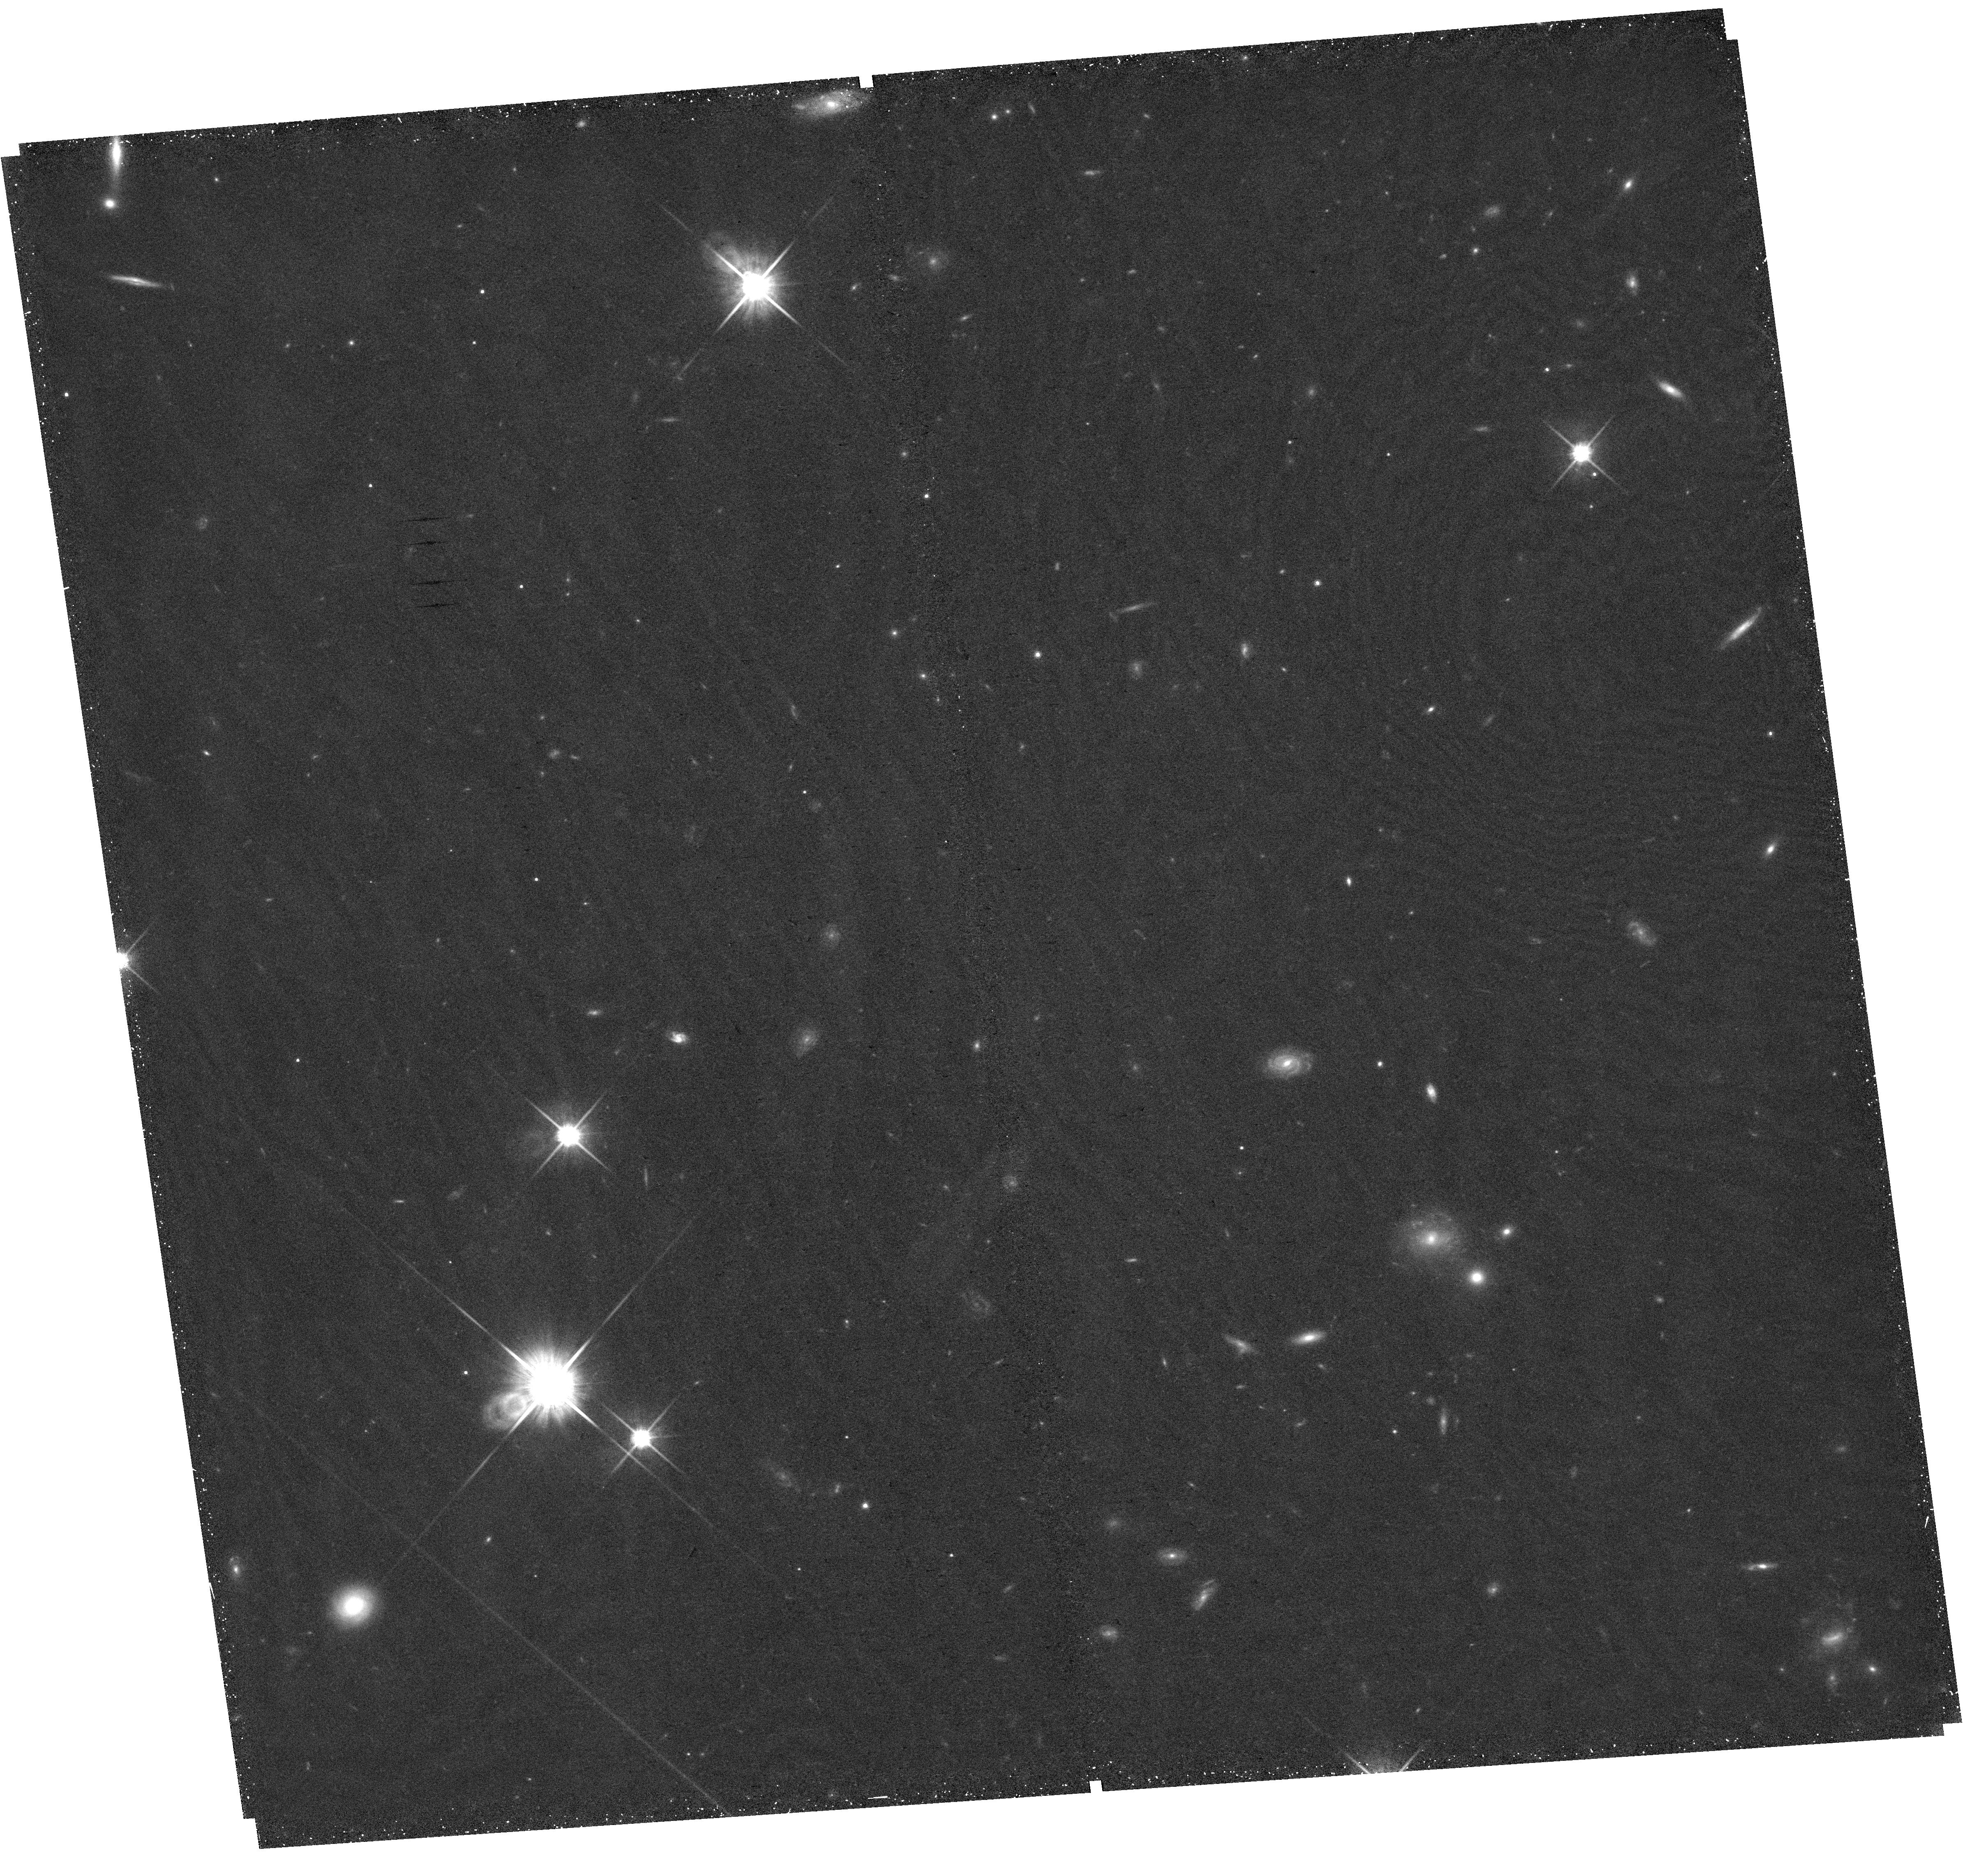
Target: ION3. Instrument: WFC3/UVIS. Filter: F814W. Exposure: 41 min. Observation ID: hst_17133_04_wfc3_uvis_f814w_iex904

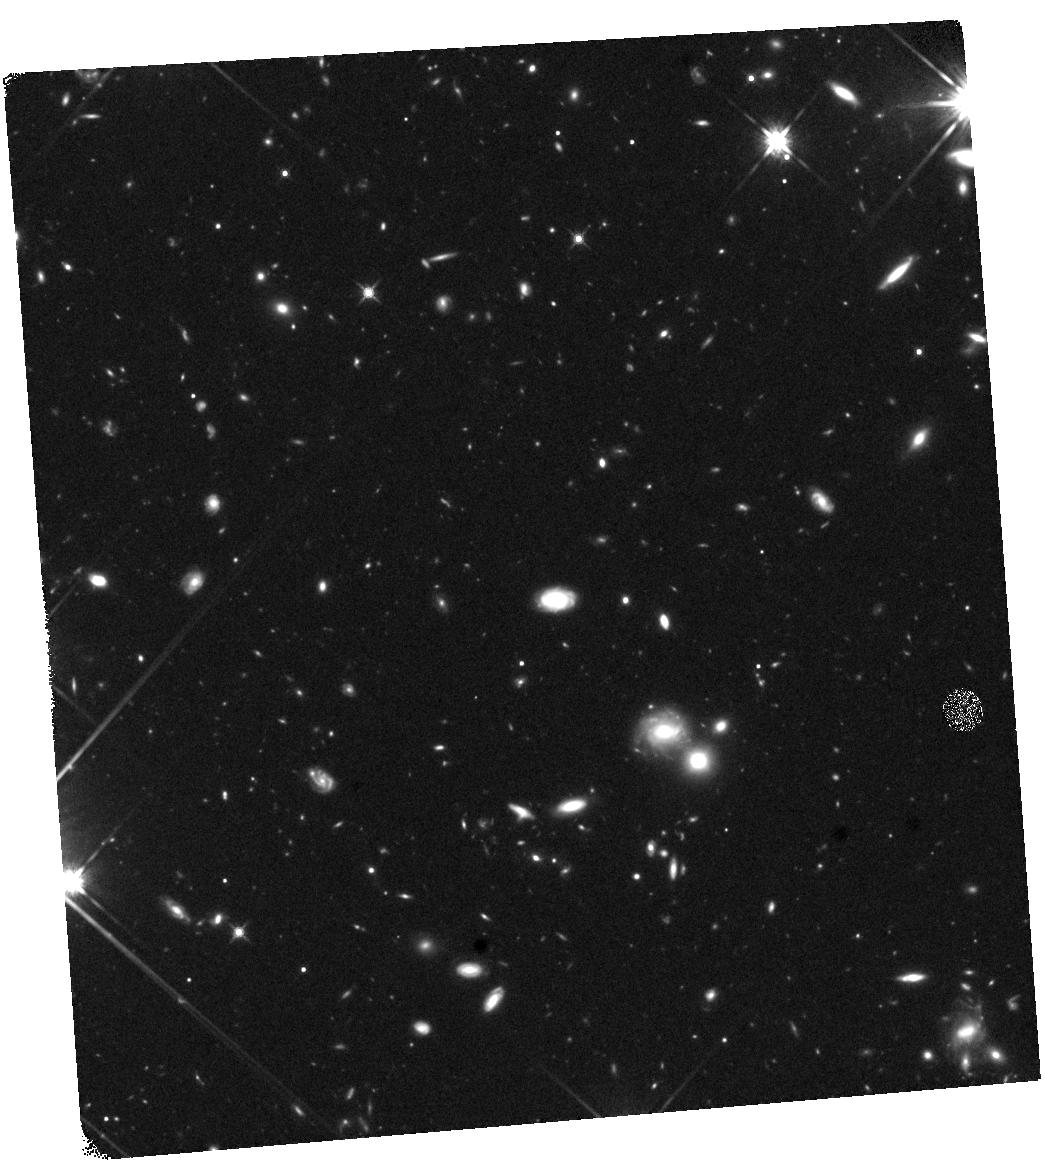
Target: ION3. Instrument: WFC3/IR. Filter: F140W. Exposure: 44 min. Observation ID: hst_17133_05_wfc3_ir_f140w_iex905

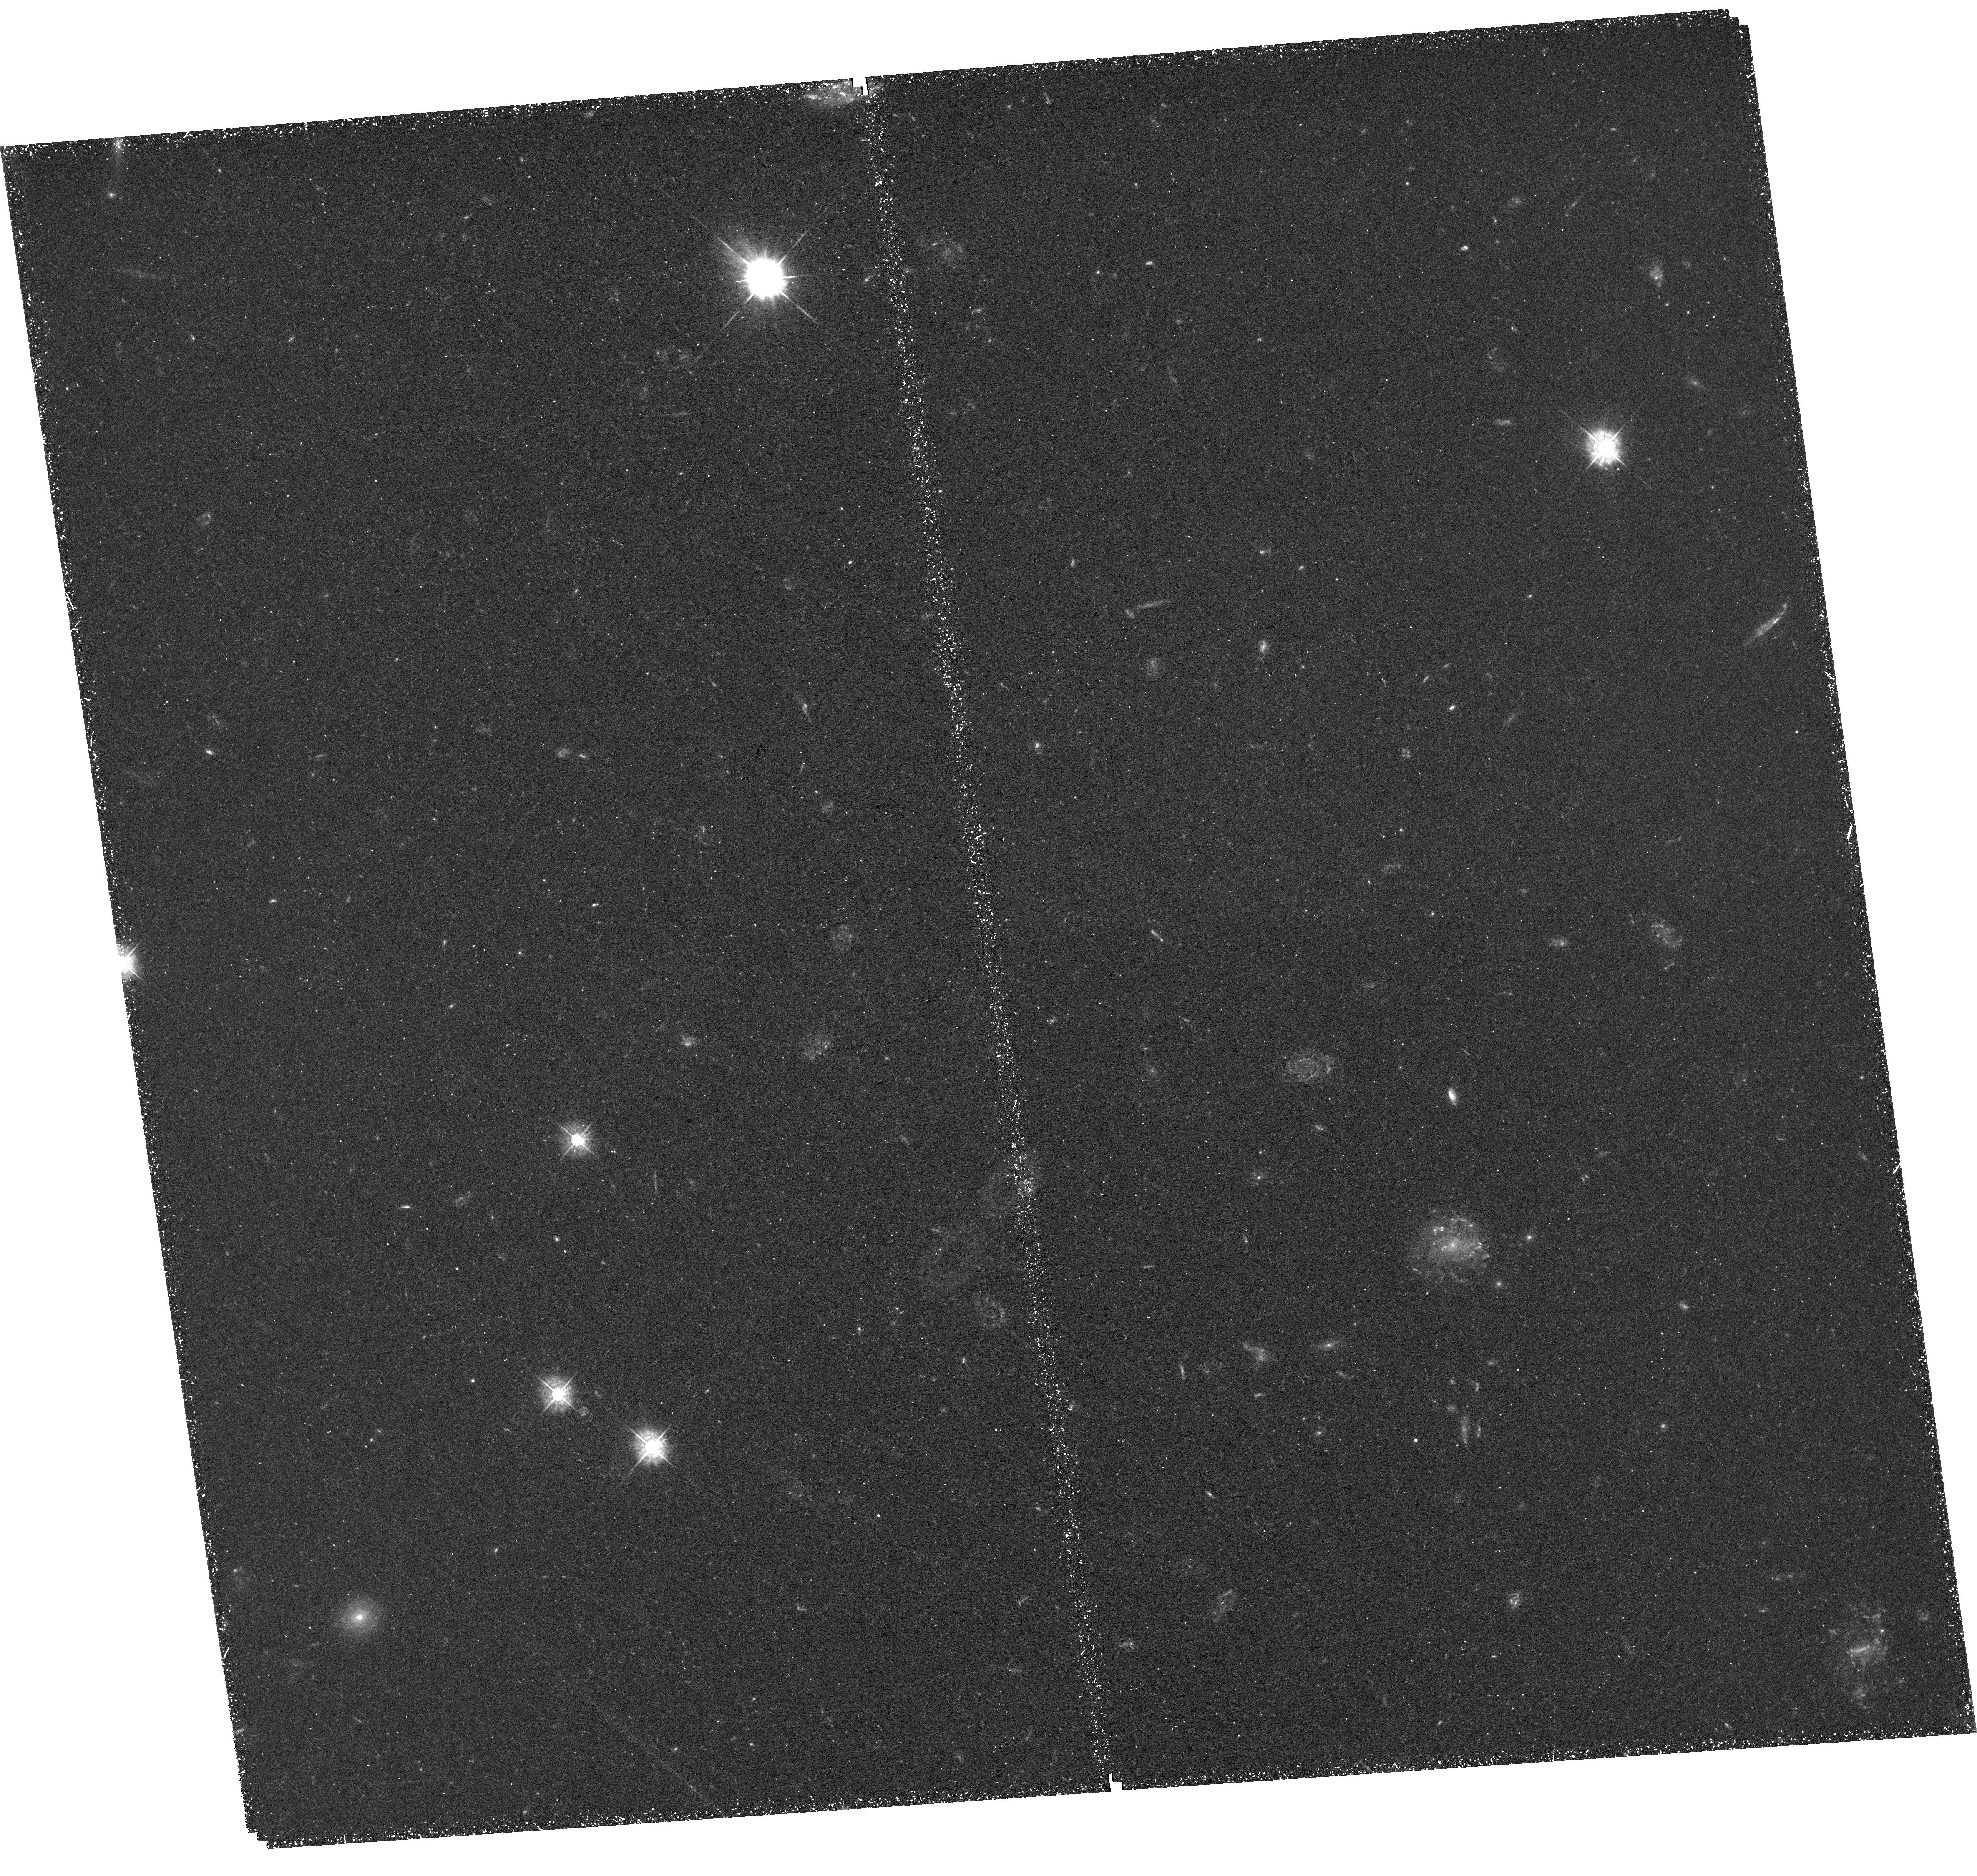
Target: ION3. Instrument: WFC3/UVIS. Filter: F390W. Exposure: 2.4 h. Observation ID: hst_17133_01_wfc3_uvis_f390w_iex901

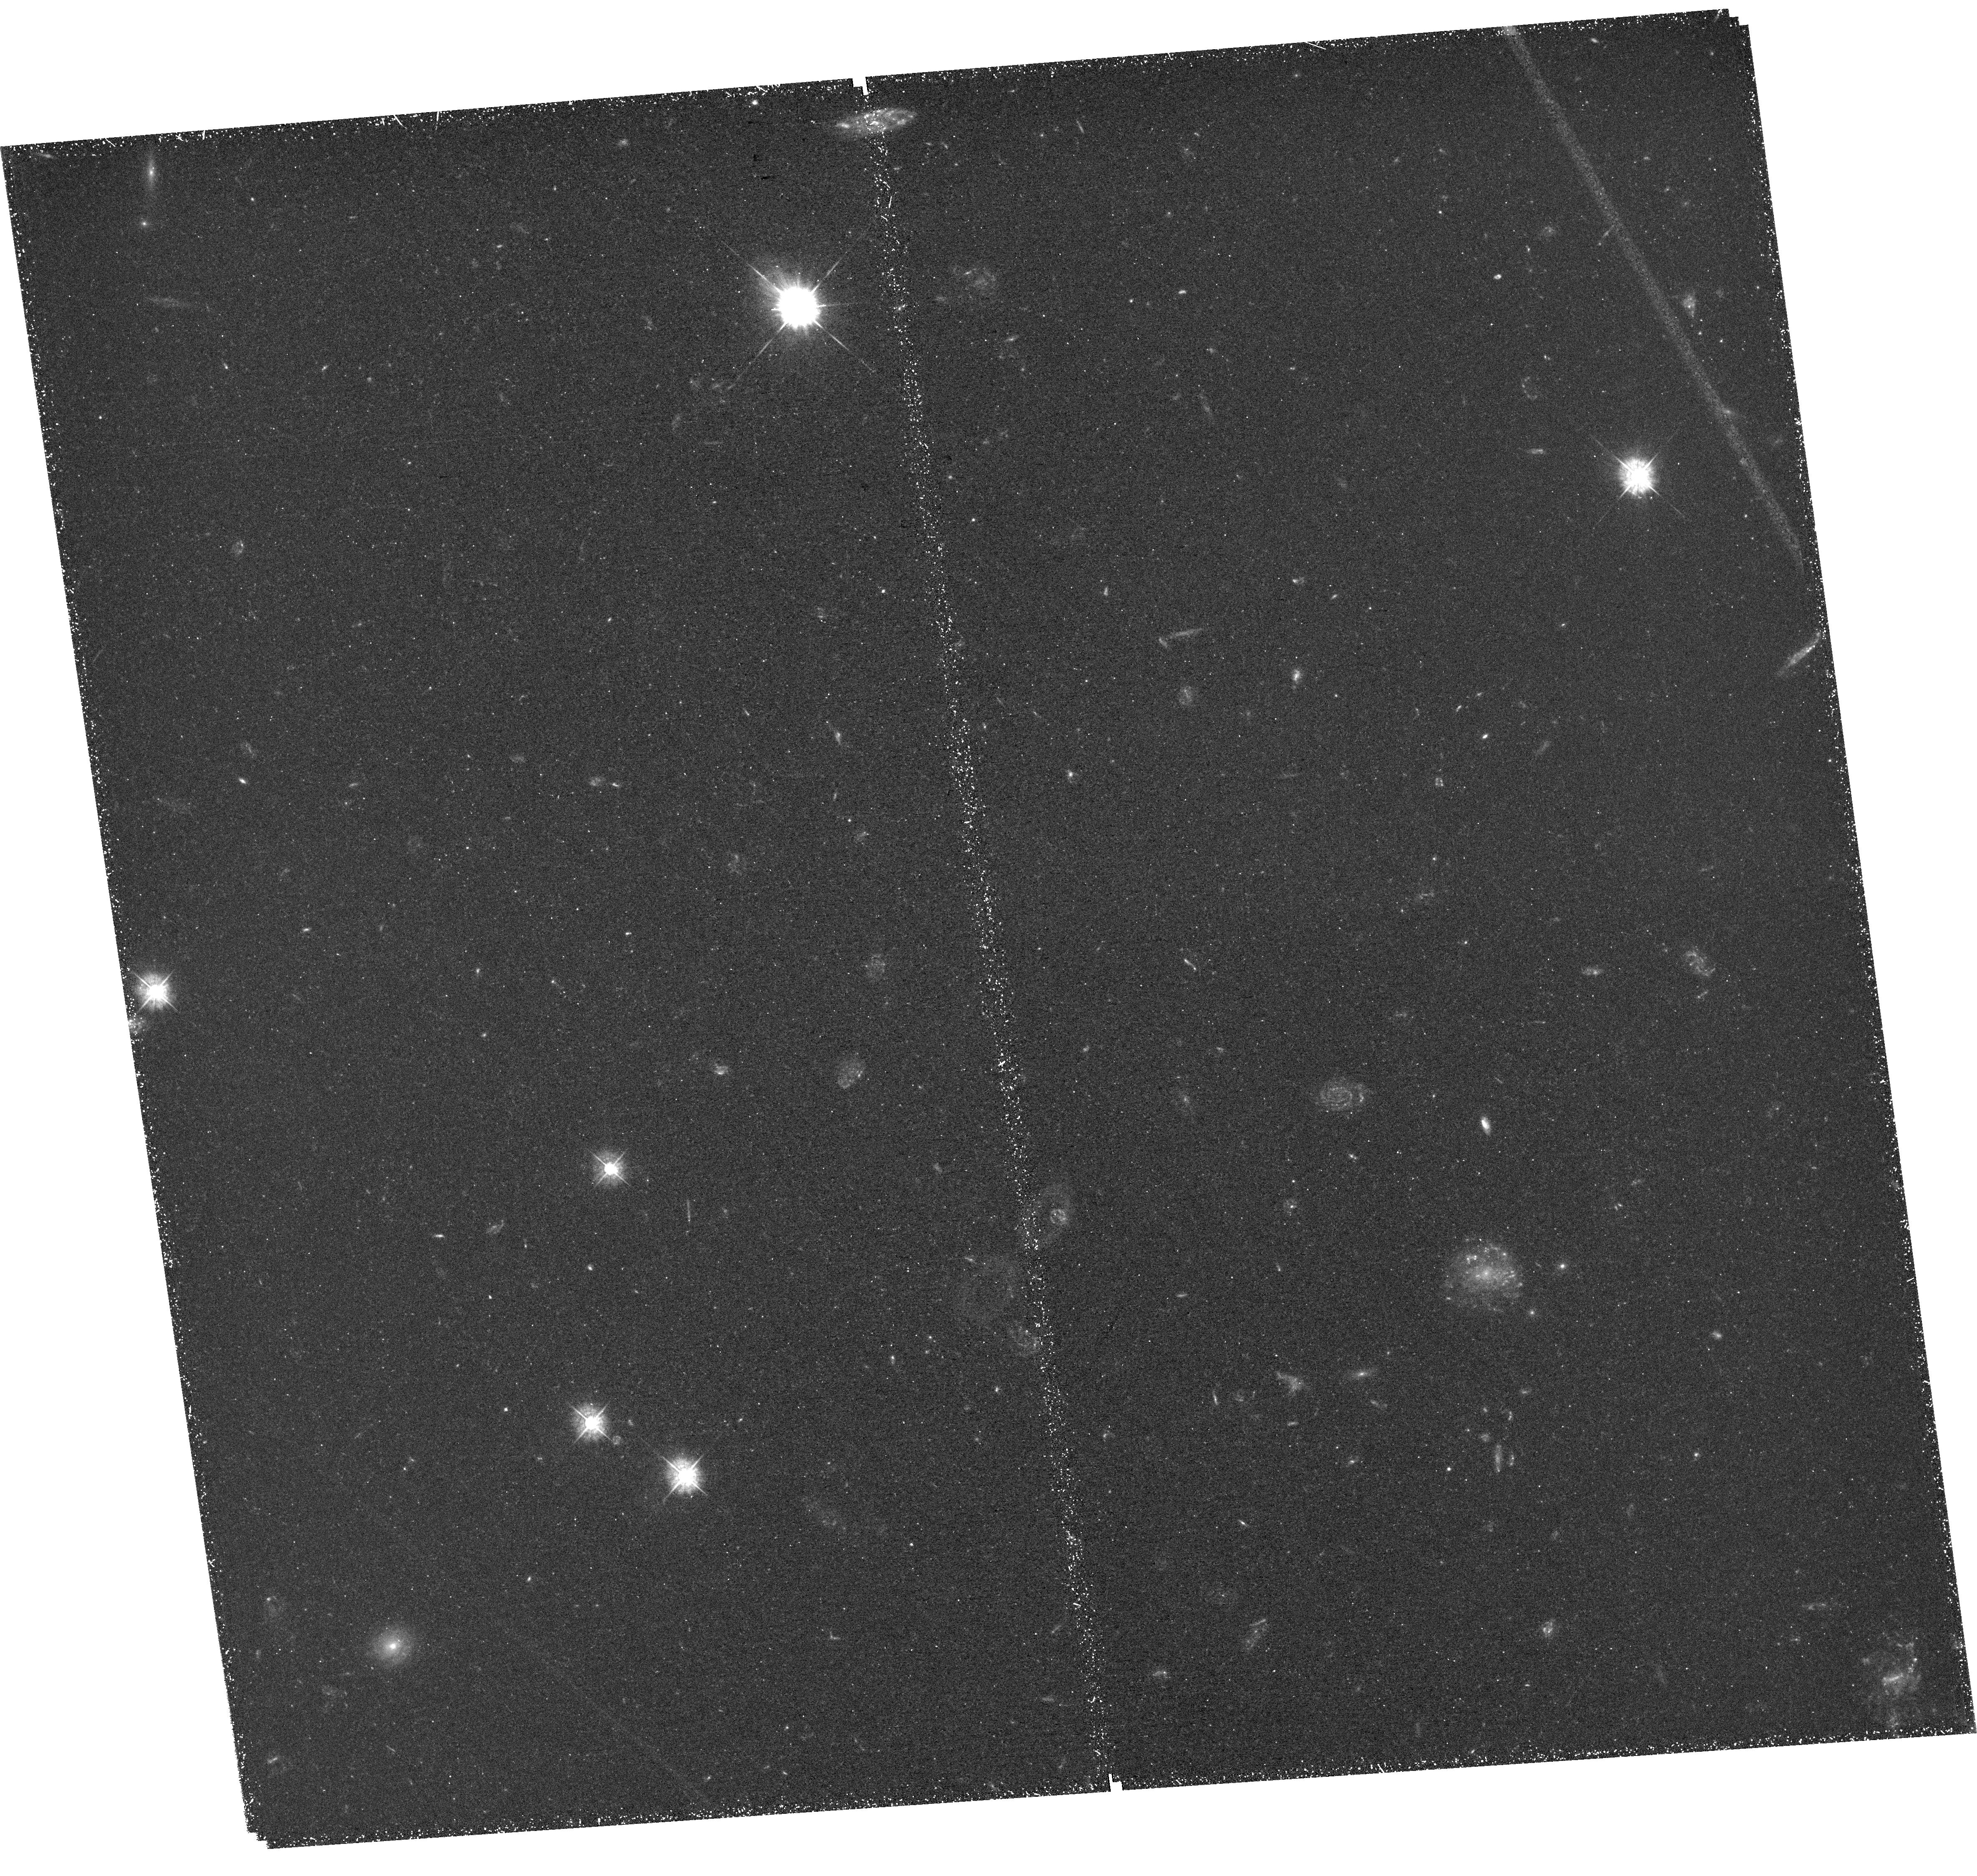
Target: ION3. Instrument: WFC3/UVIS. Filter: F390W. Exposure: 2.4 h. Observation ID: hst_17133_03_wfc3_uvis_f390w_iex903

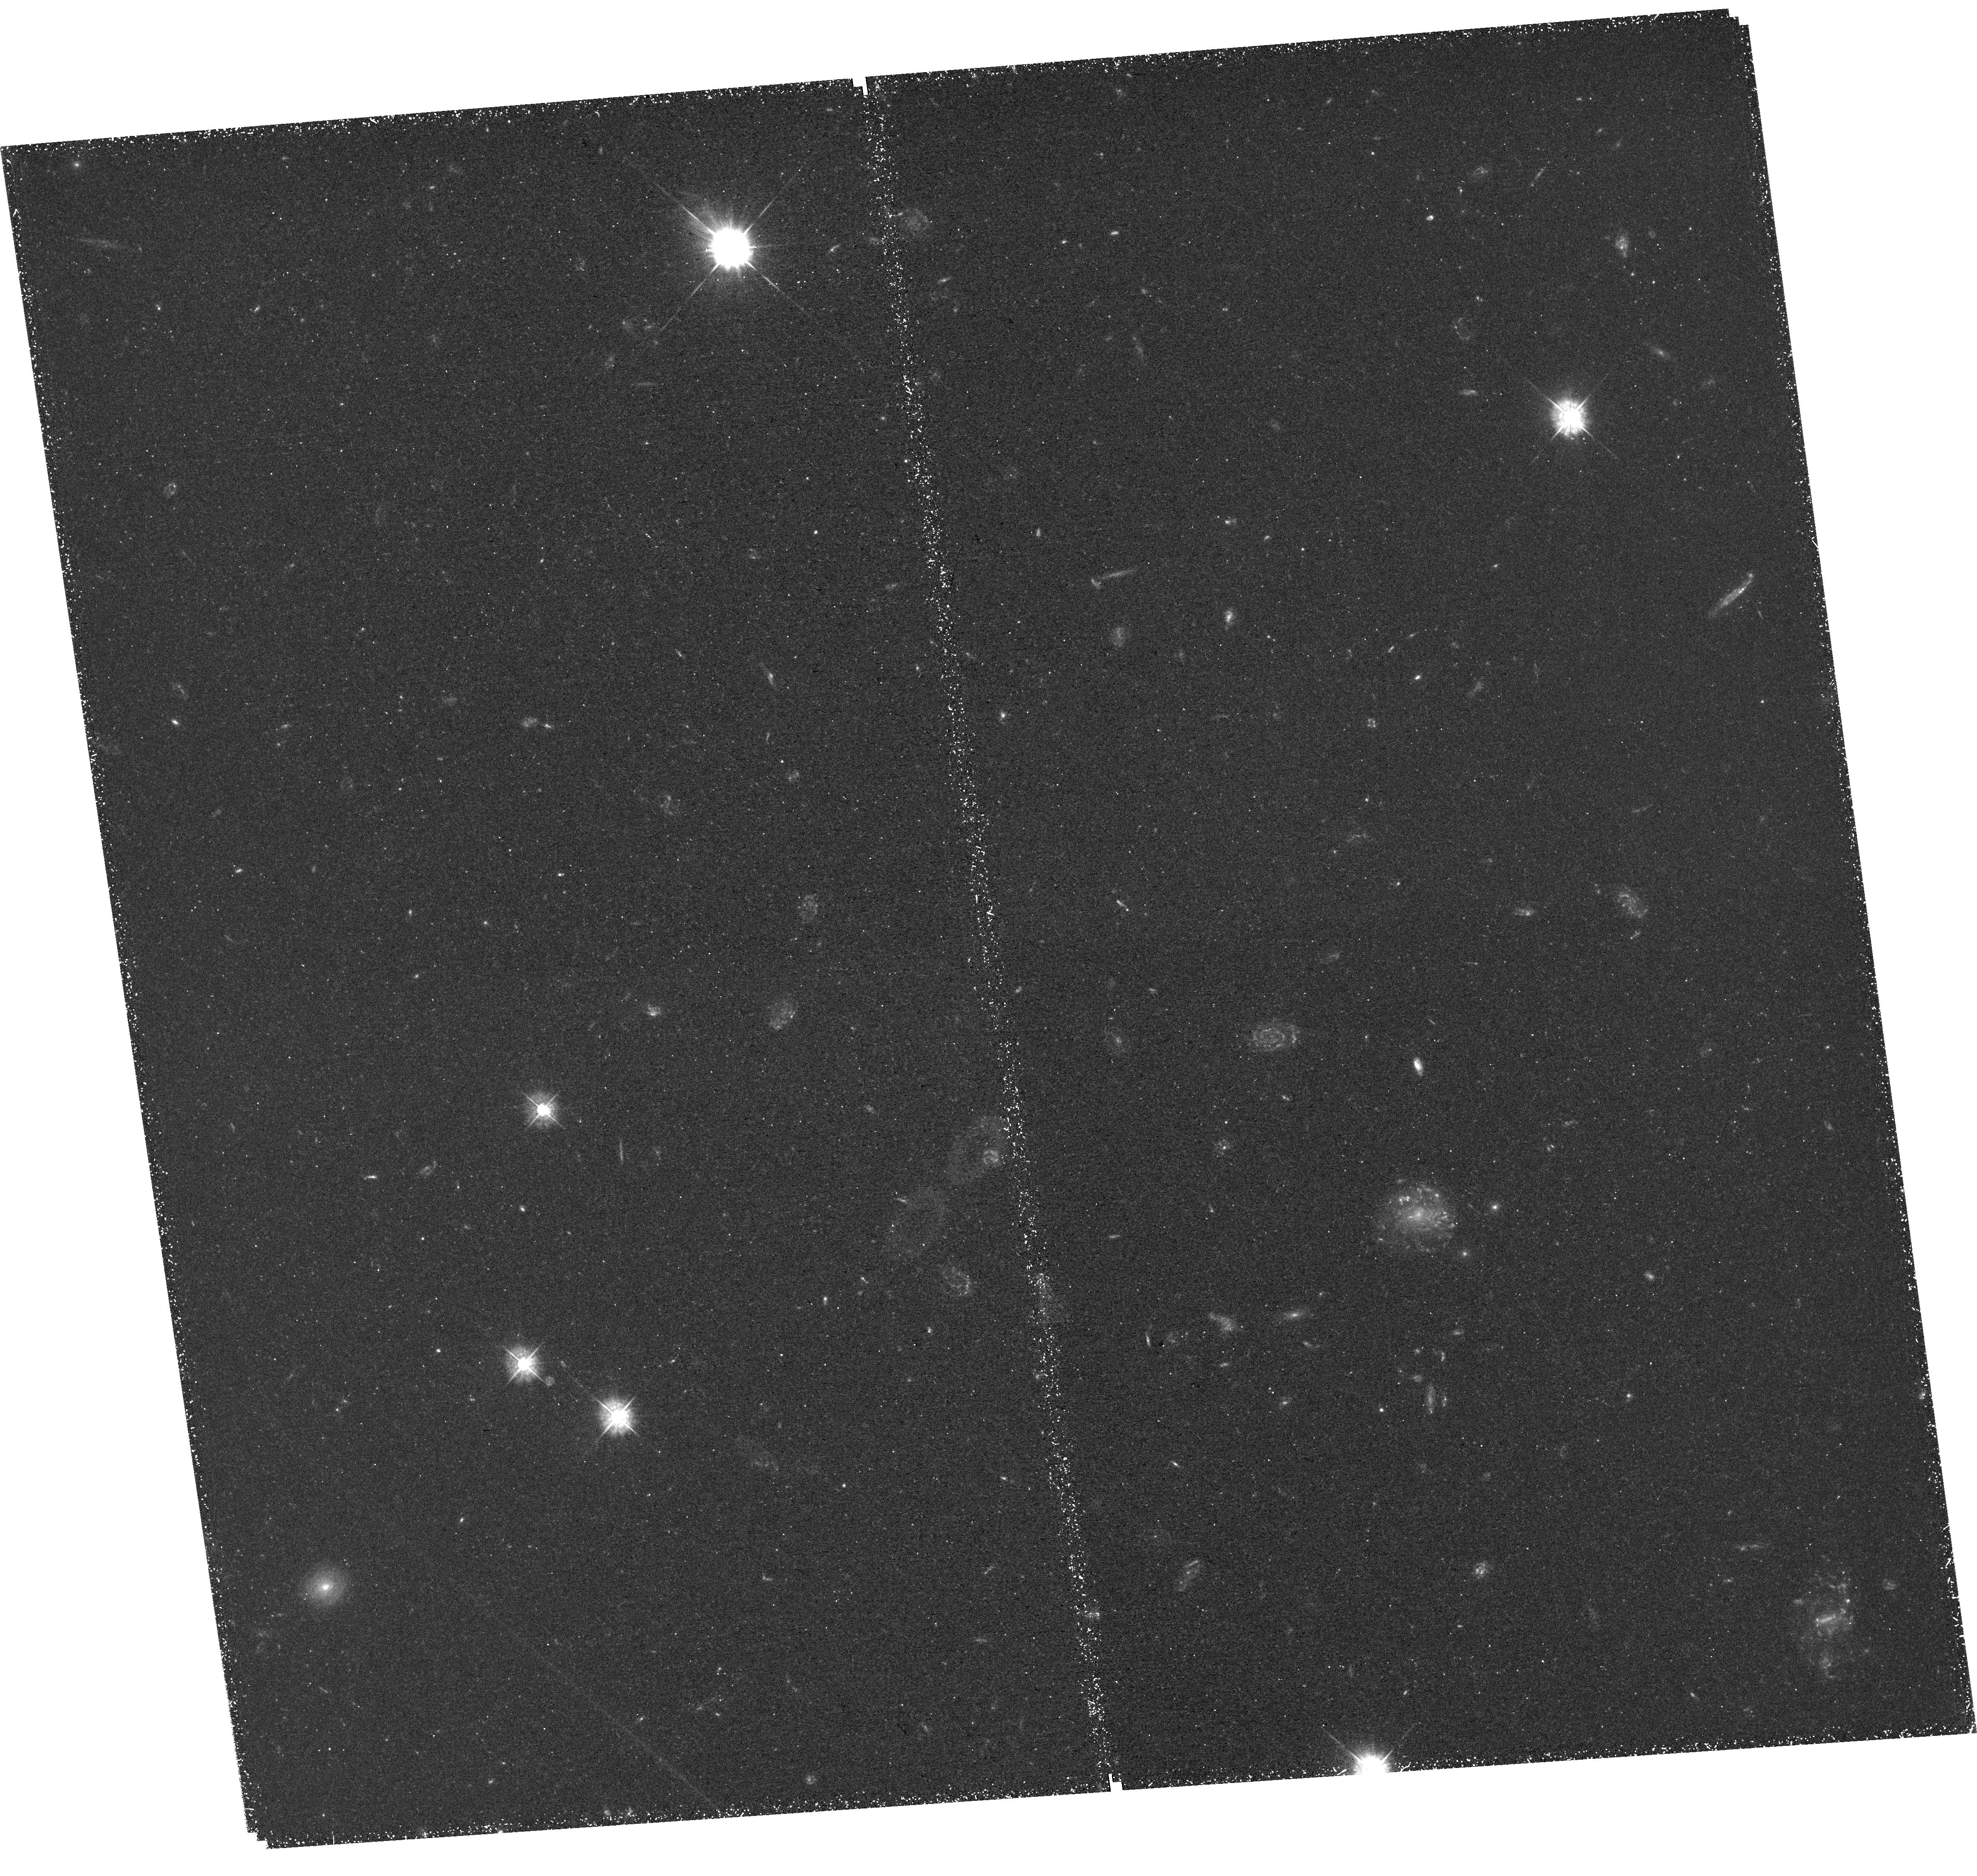
Target: ION3. Instrument: WFC3/UVIS. Filter: F390W. Exposure: 2.4 h. Observation ID: hst_17133_02_wfc3_uvis_f390w_iex902

Mapping the morphology of the ionizing radiation from a LyC emitting galaxy at z=4.00 (PI: Mestric, Uros)

We propose multi-band WFC3 imaging of the ionizing radiation and non-ionizing continuum (F390W, F814W, and F140W) from the most distant and strongest Lyman continuum (LyC) emitting galaxy at z=4, dubbed Ion3. Available VLT/FORS2 and X-Shooter spectra reveal a strong LyC emission from 912 Ang down to 750 Ang, as well as a multiple-peaked Lya profile. Unfortunately, no information on the sub-kpc morphology of Ion3 exist at any wavelengths. This information is vital to constrain the detailed mechanisms that regulate the emission of LyC radiation from star-forming galaxies, especially at 3<z<4, the highest redshift likely to yield direct observations of LyC and the closest to the Epoch of Reionization. With this program we will map the morphology and extent of the LyC and non-ionizing radiation (NUV and FUV) that emerge from Ion3. The HST imaging is essential to (1) investigate the size and light profile of the LyC emission, locate its centroid and study if it is co-spatial or off-centered with respect to the FUV and NUV emission; (2) measure the Balmer break, providing us with age estimates and insight into underlying old stellar population. The HST multi-band imaging will enable us to understand the physical properties of Ion3 and to compare it with those from other detected LyC emitters at high and lower redshift. This will provide the unique opportunity to unveil the mechanisms that regulate the escape of ionizing photons from the LyC galaxy that is the closest in time to those at the EoR.